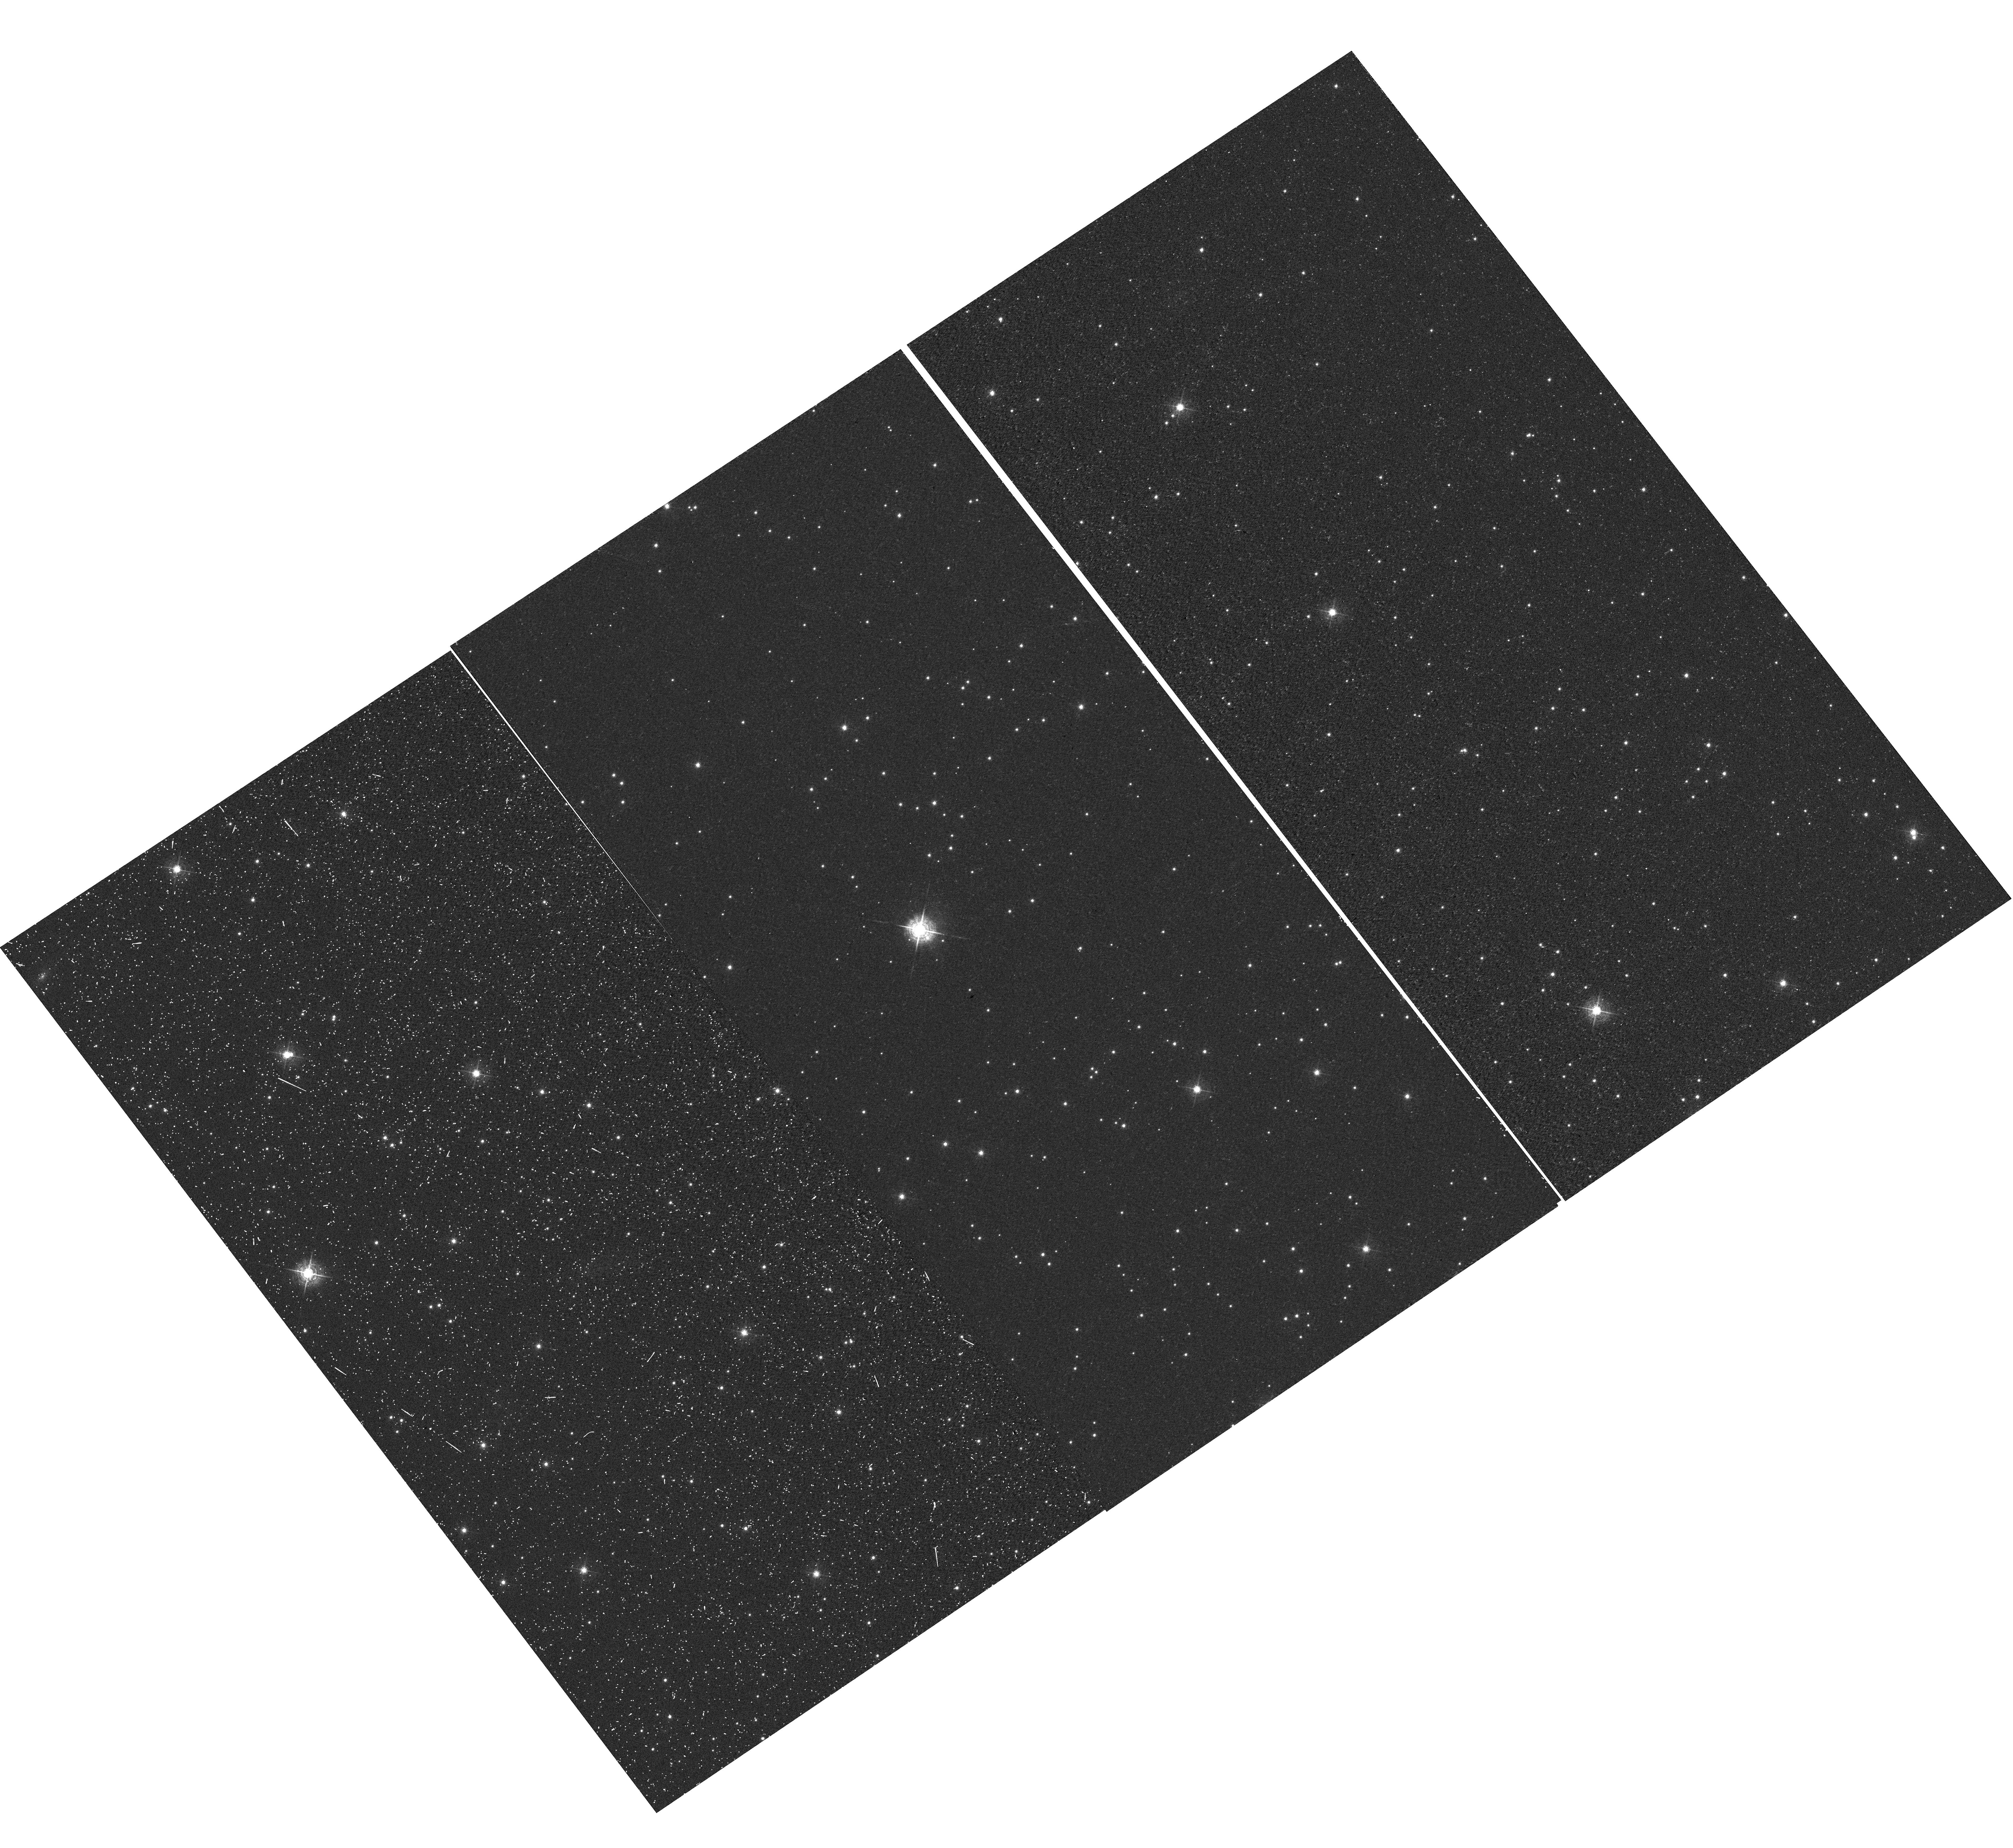
Target: NGC-6791
Instrument: WFC3/UVIS
Filter: F502N
Exposure: 15 min
Observation ID: hst_12692_01_wfc3_uvis_f502n_ibwb01

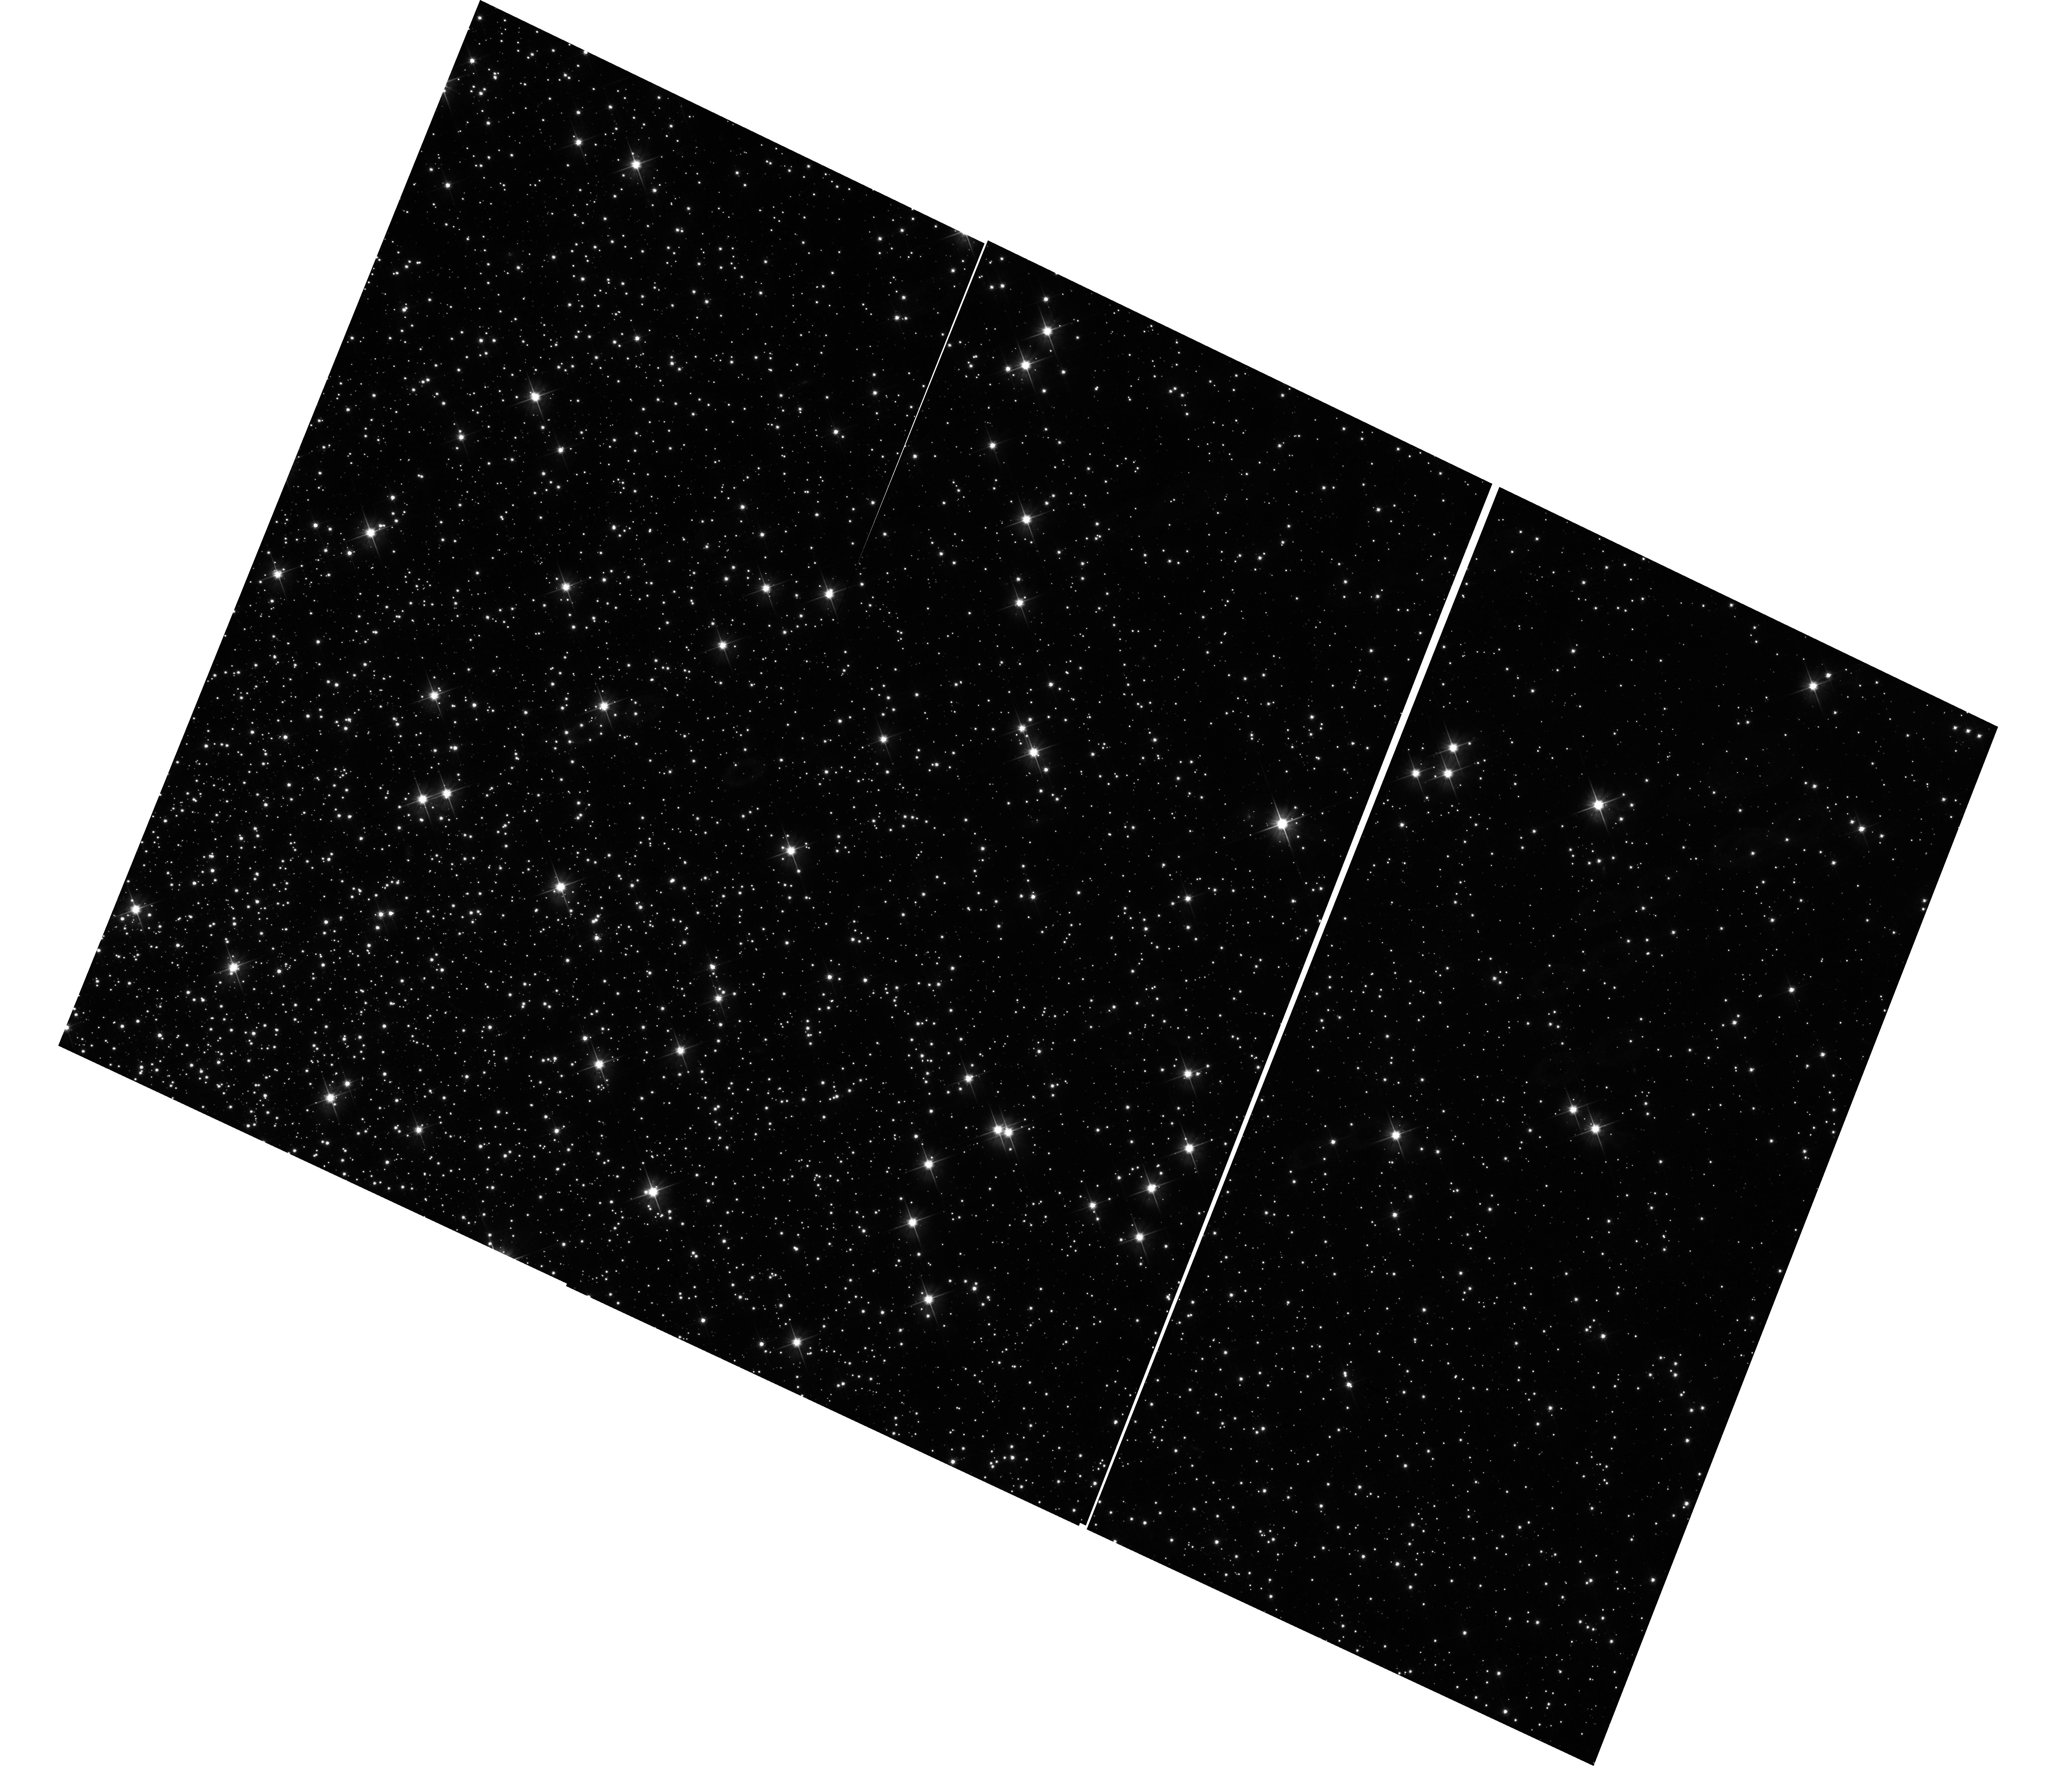
Target: NGC-104
Instrument: WFC3/UVIS
Filter: F606W
Exposure: 13 min
Observation ID: hst_12692_02_wfc3_uvis_f606w_ibwb02

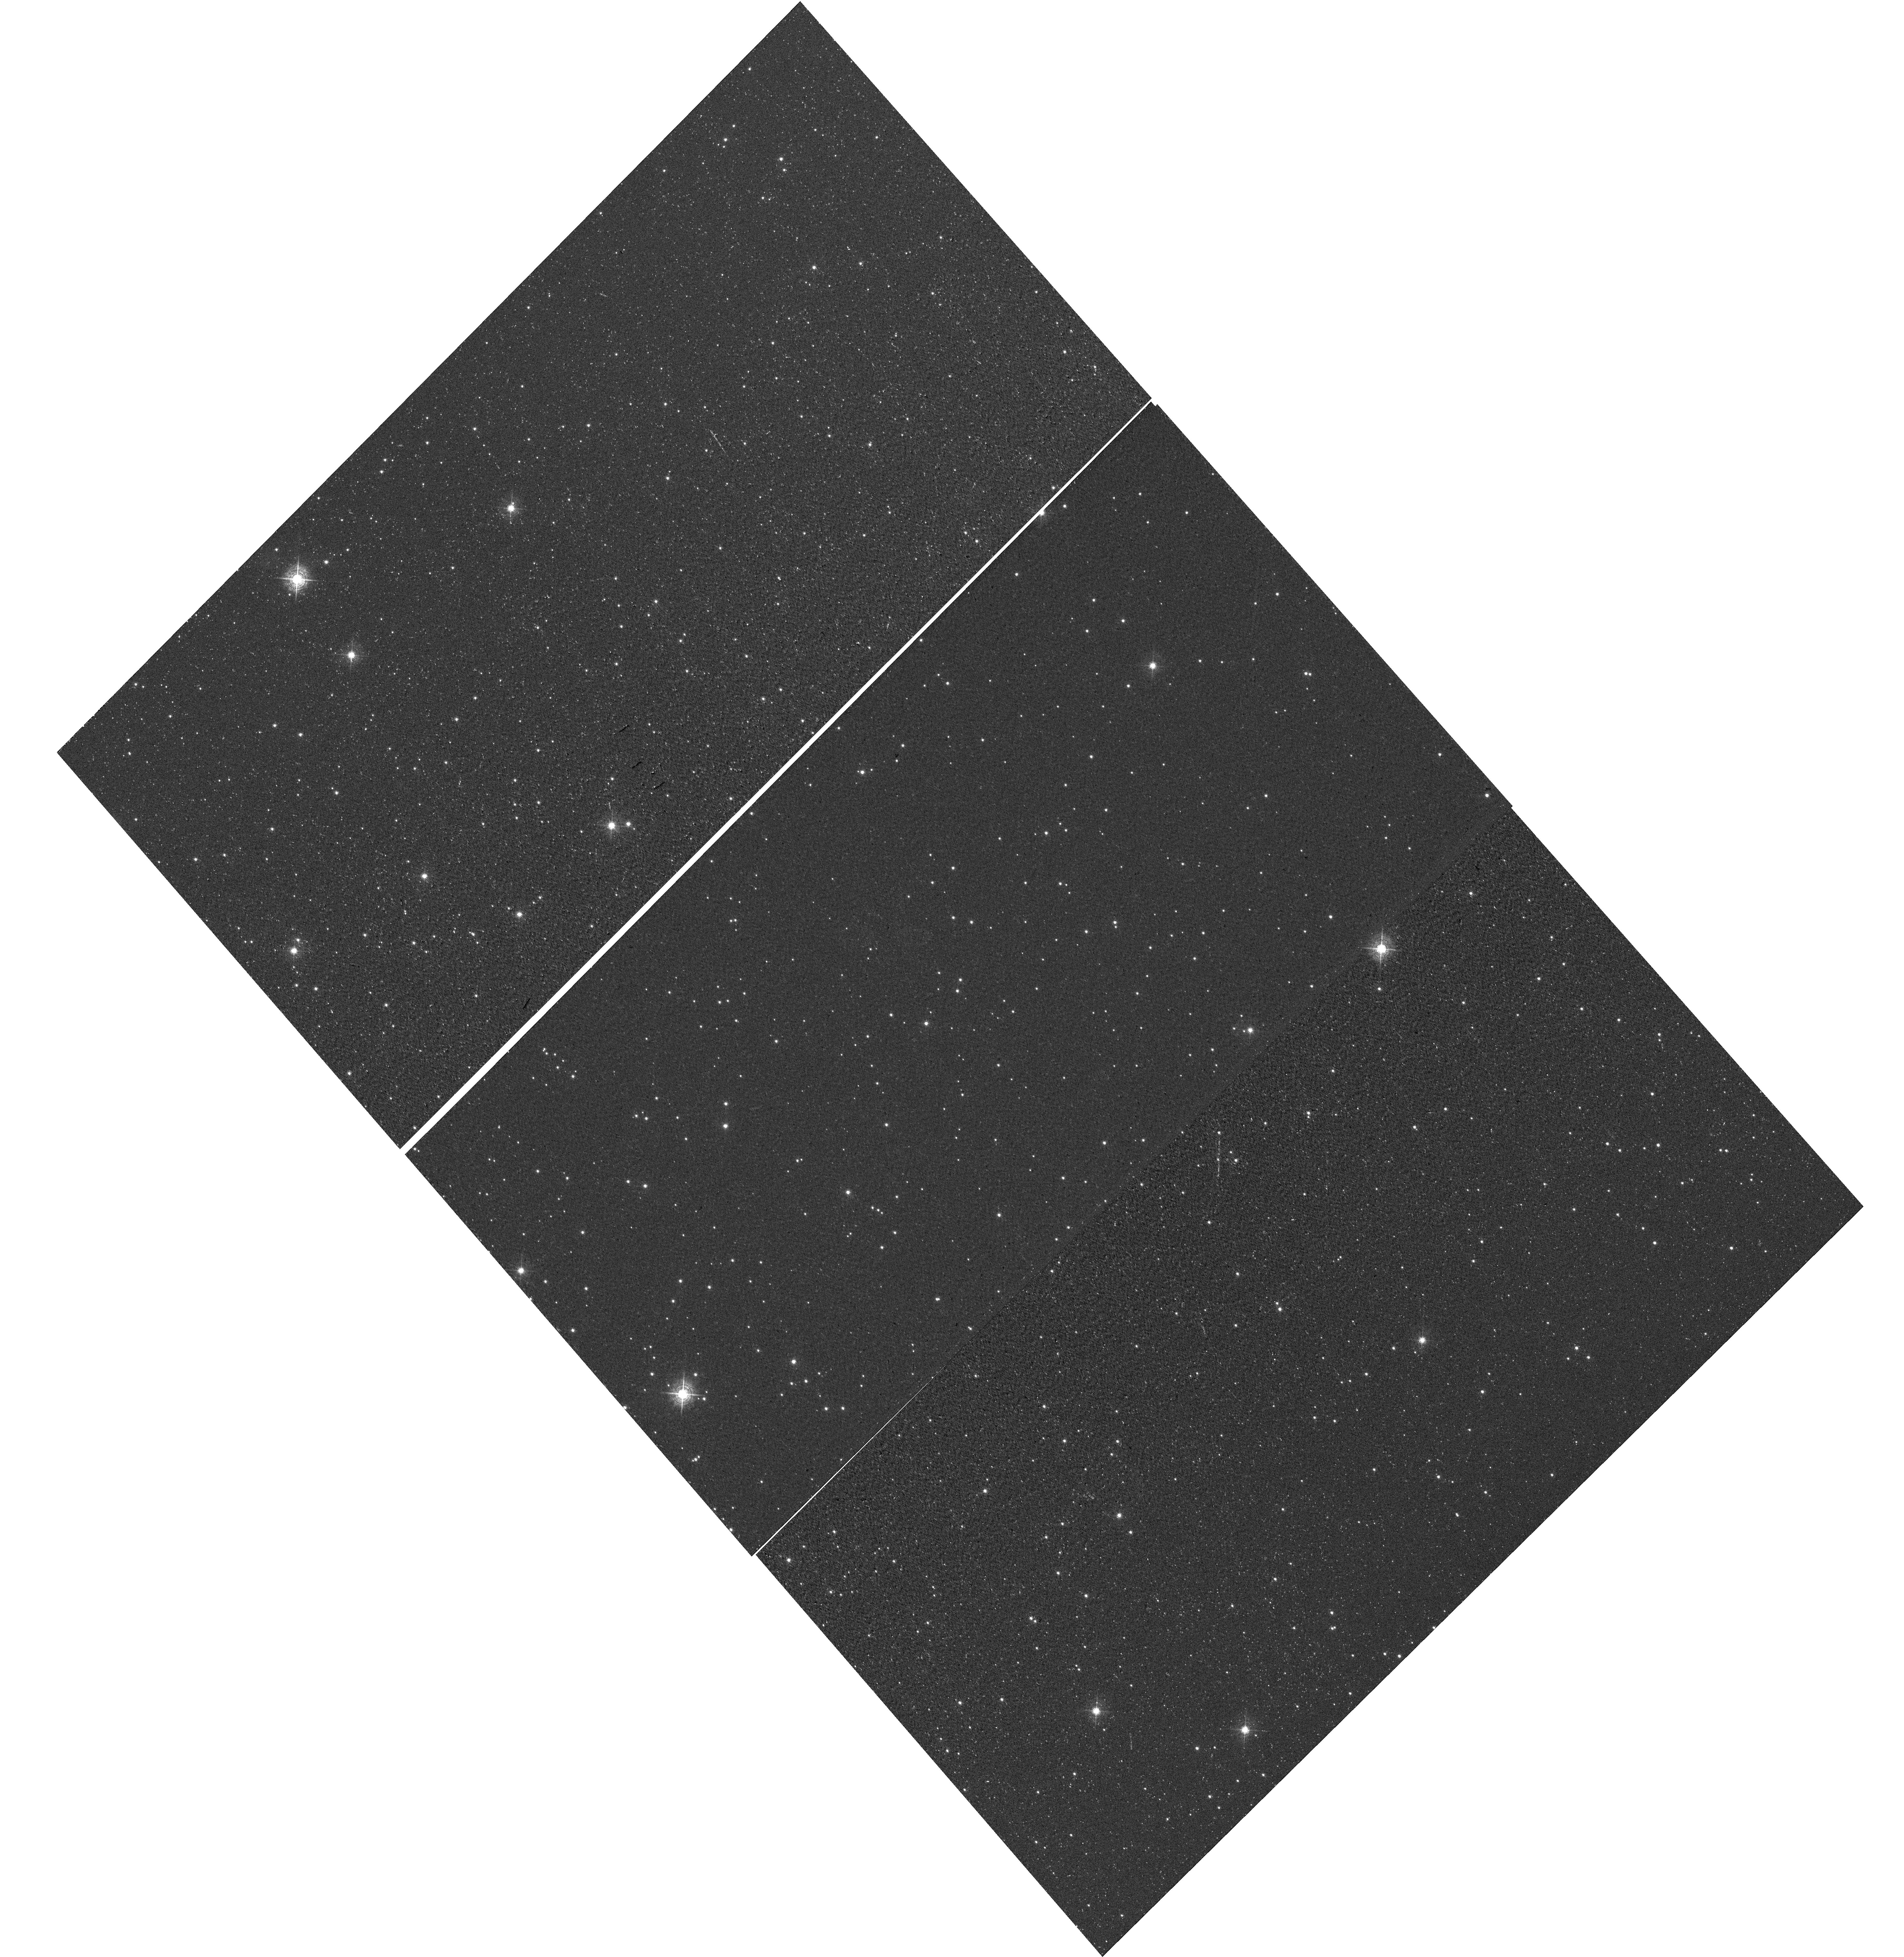
Target: NGC-104-CAL2
Instrument: WFC3/UVIS
Filter: F502N
Exposure: 13 min
Observation ID: hst_12692_06_wfc3_uvis_f502n_ibwb06

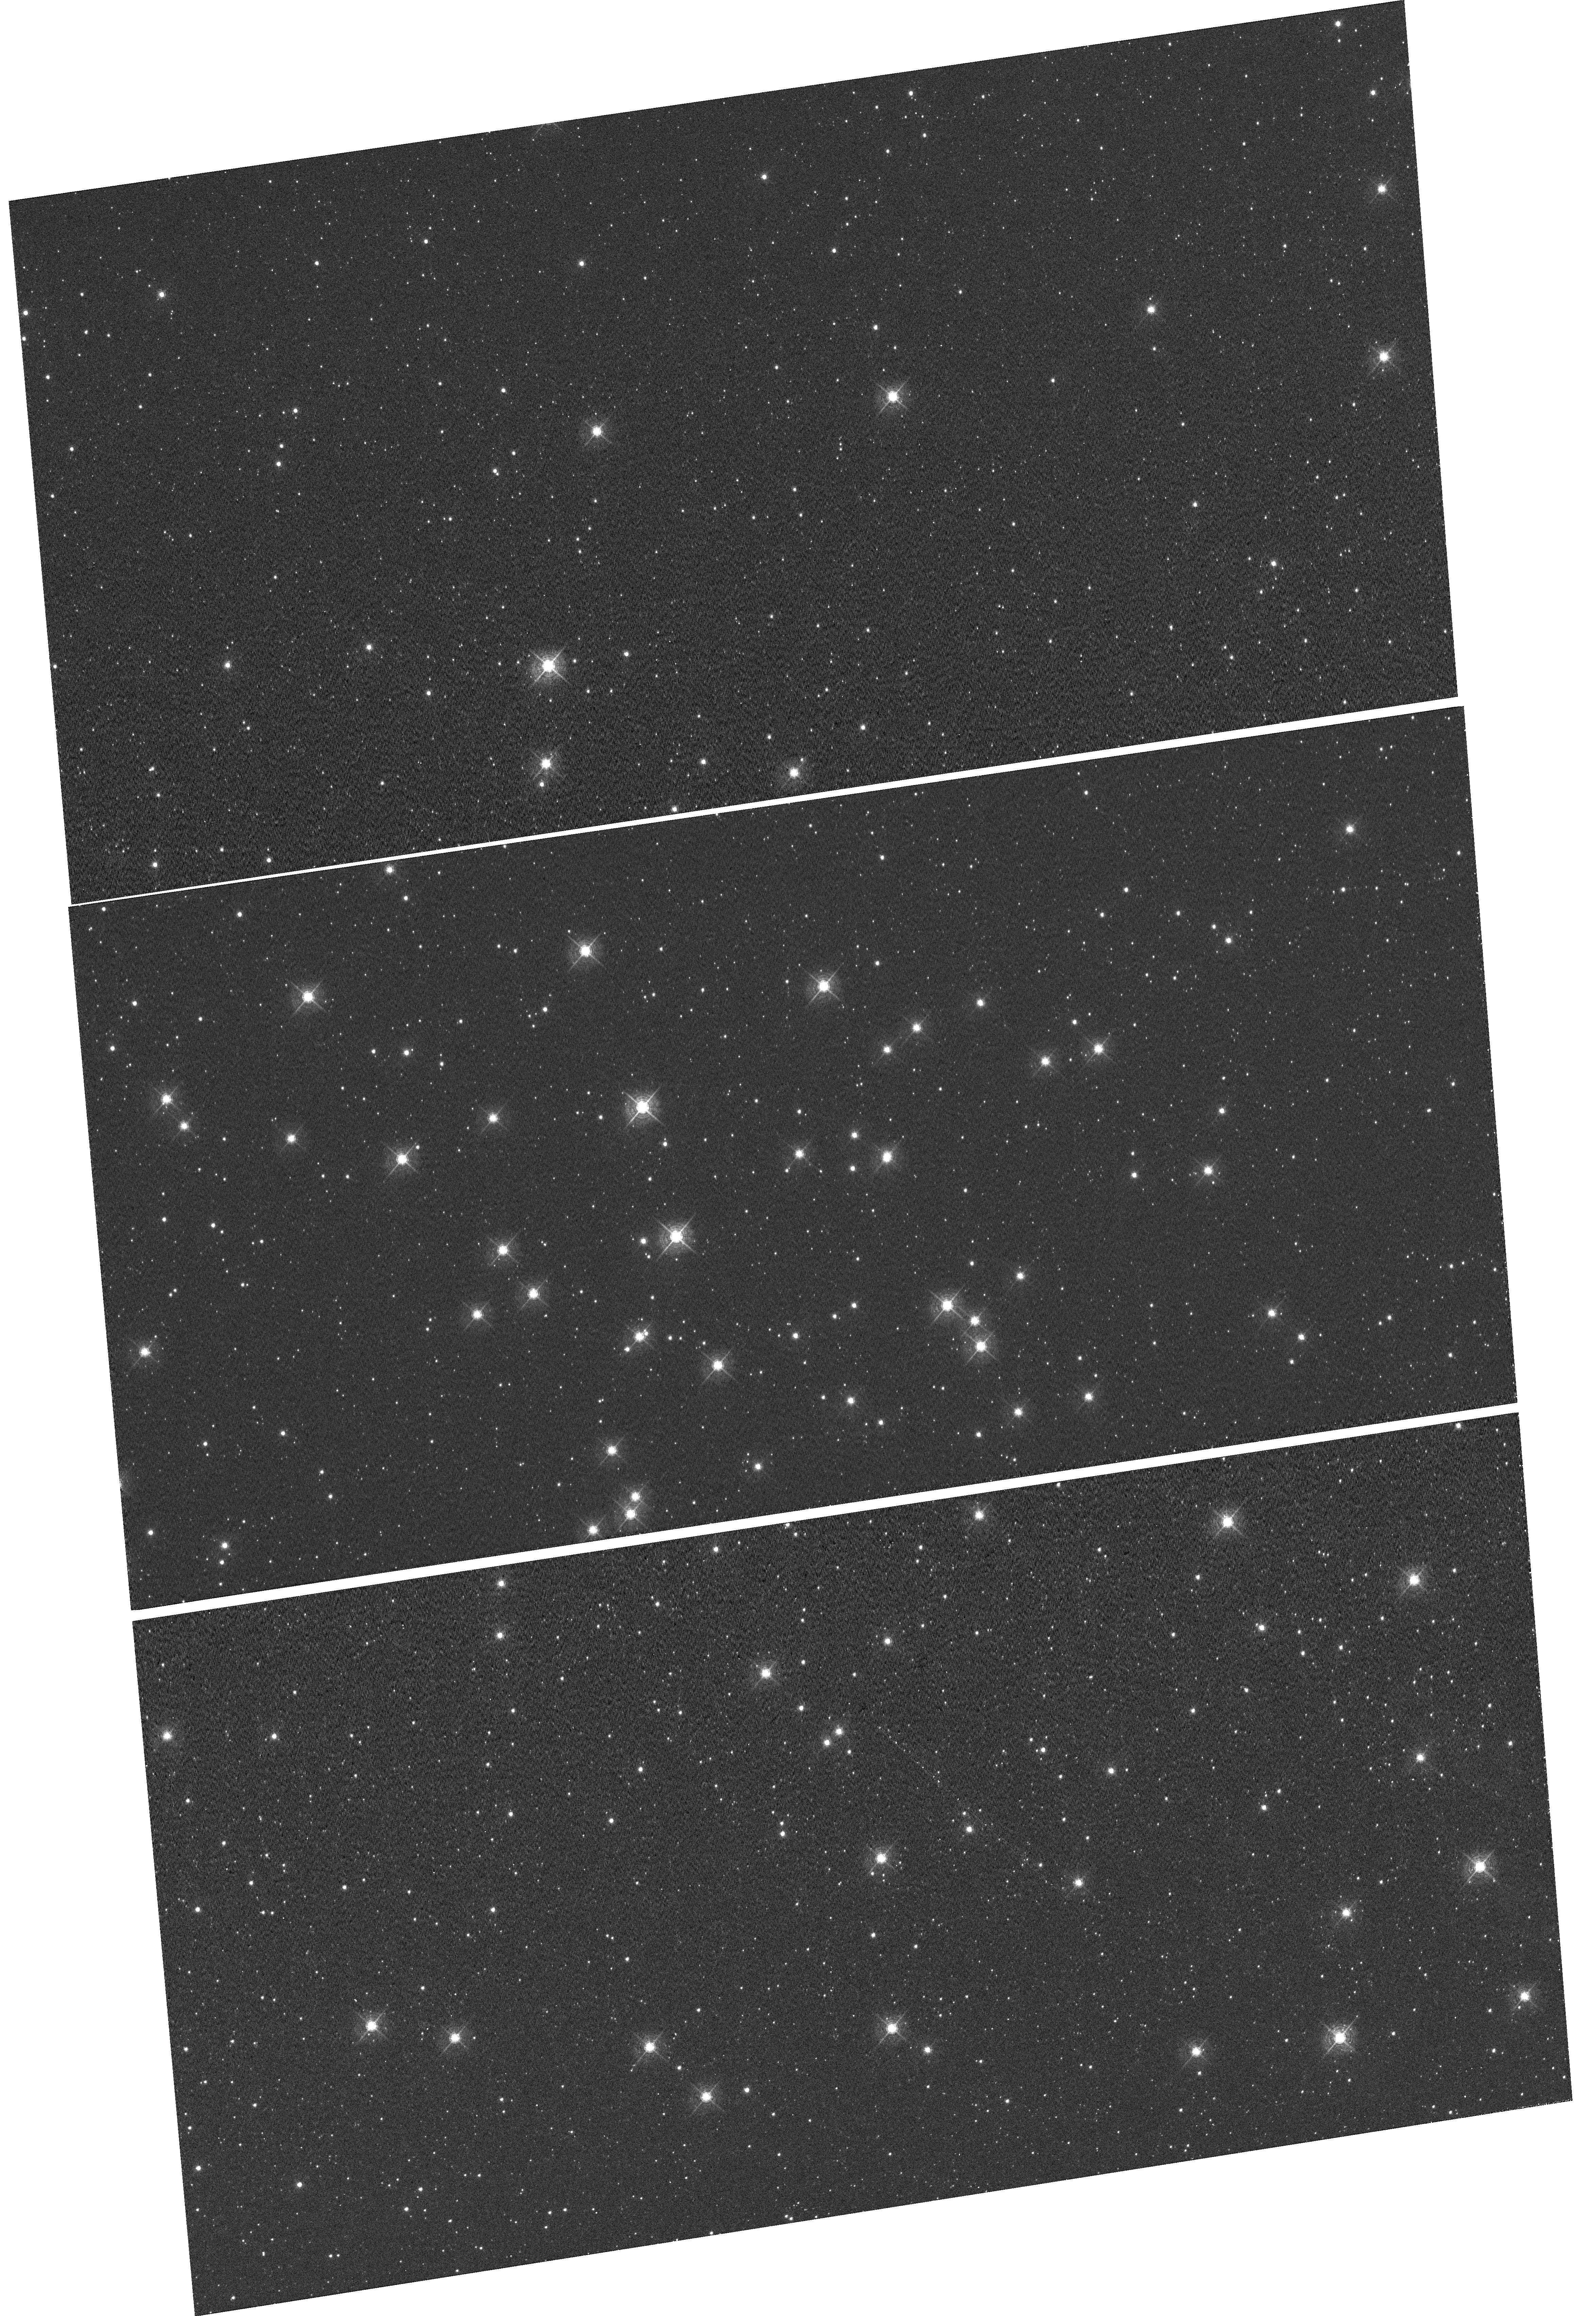
Target: NGC-6583
Instrument: WFC3/UVIS
Filter: F502N
Exposure: 25 min
Observation ID: hst_12692_11_wfc3_uvis_f502n_ibwb11

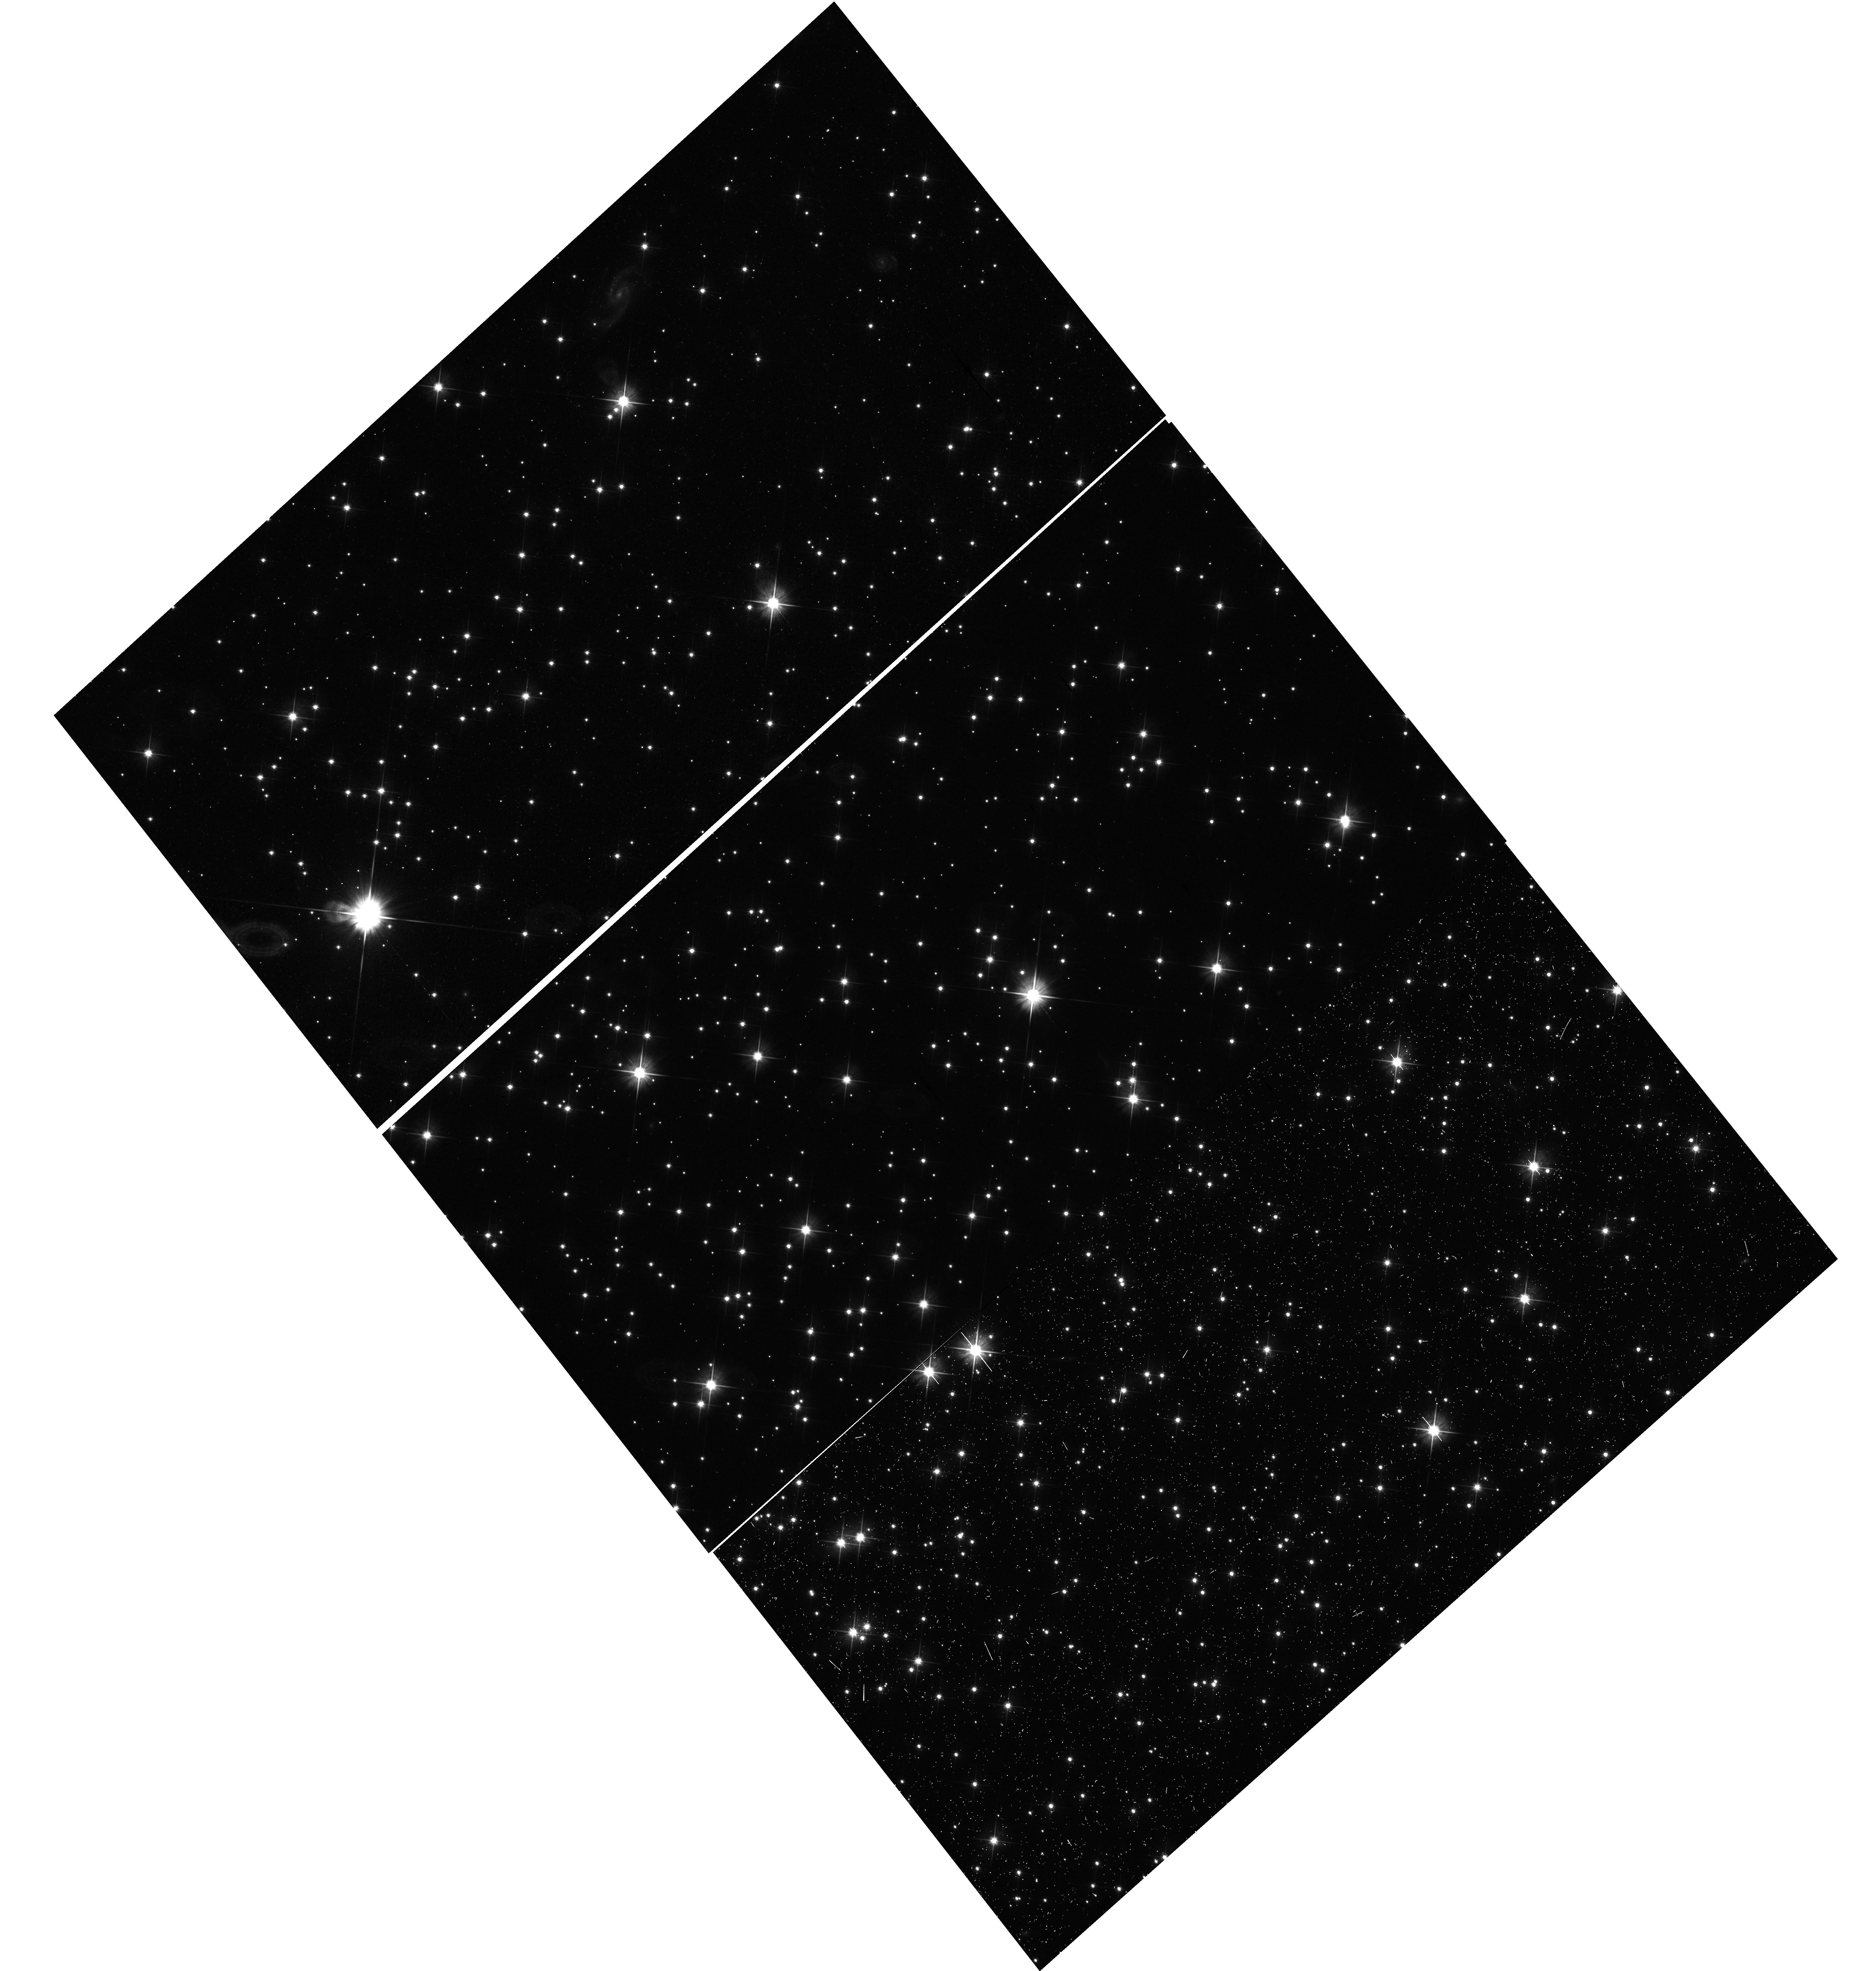
Target: NGC-6791
Instrument: WFC3/UVIS
Filter: F606W
Exposure: 12 min
Observation ID: hst_12692_07_wfc3_uvis_f606w_ibwb07

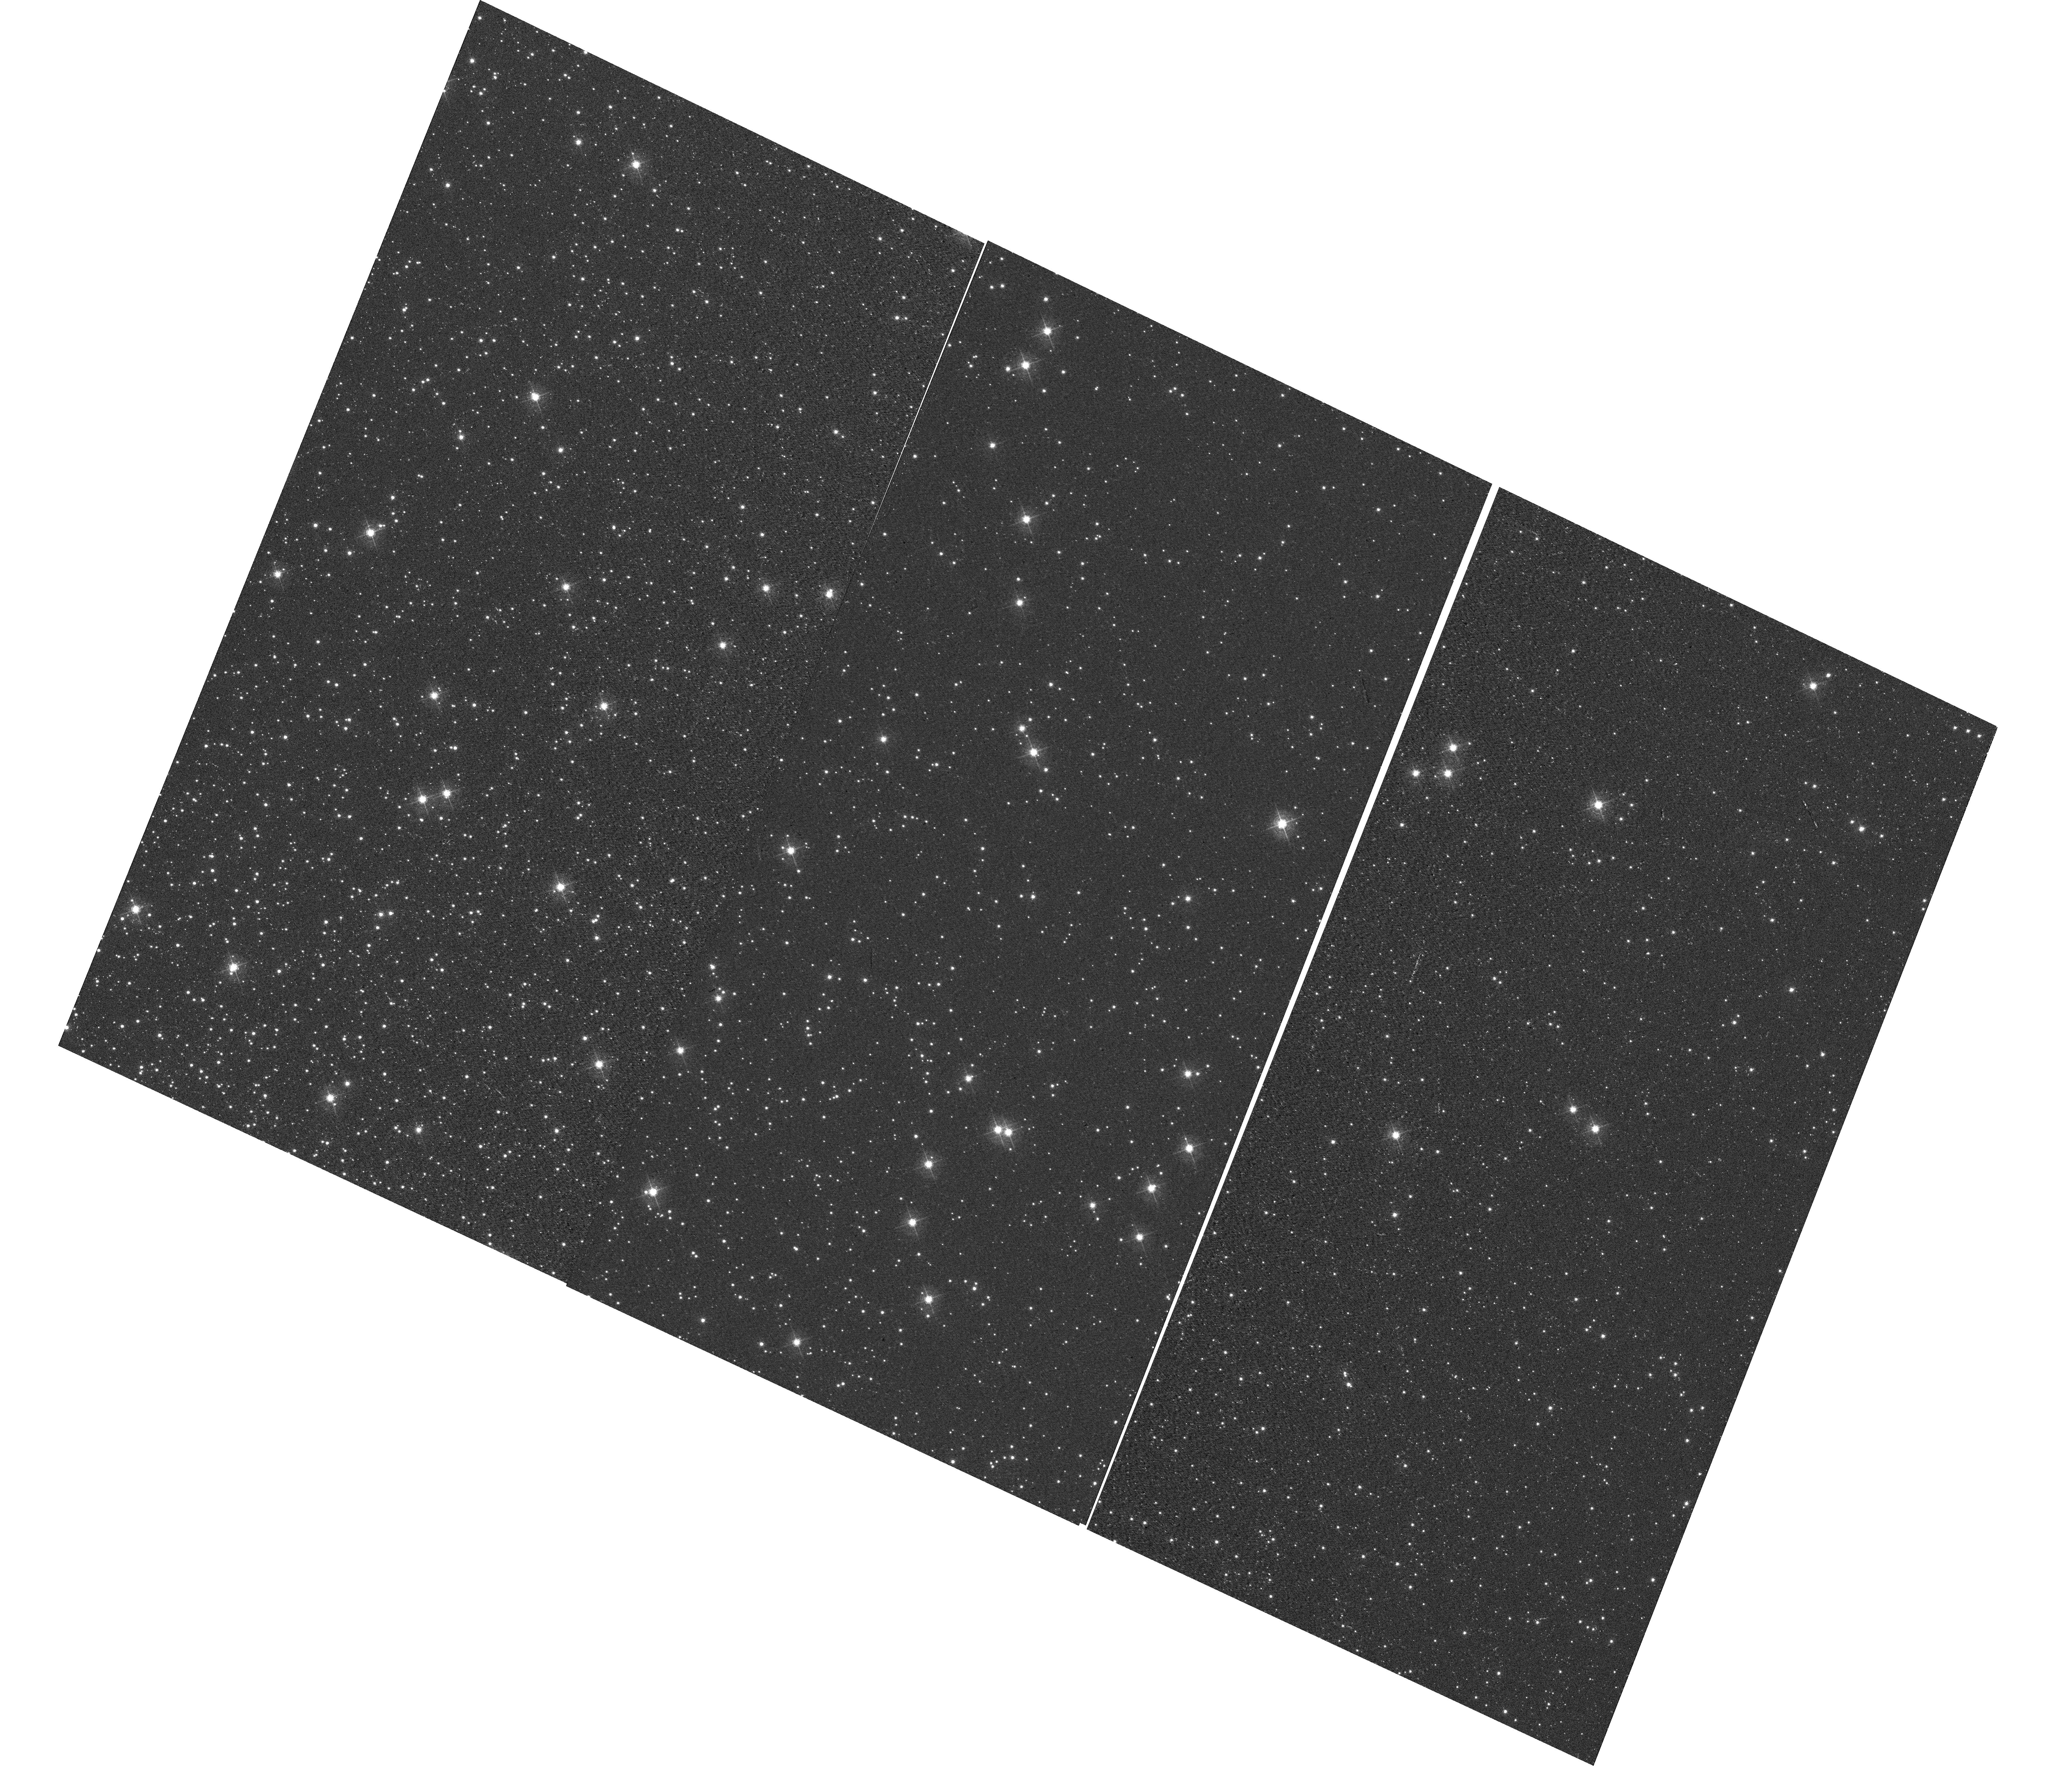
Target: NGC-104
Instrument: WFC3/UVIS
Filter: F502N
Exposure: 13 min
Observation ID: hst_12692_02_wfc3_uvis_f502n_ibwb02

UVIS CTE Monitor: Star Clusters (PI: Noeske, Kai G.)

This program extends the Cycle 17 and 18 external CTE calibration (CAL/WFC3 IDs 11924, 12379) program for WFC3/UVIS over Cycle 19. Targets are (i) the sparse cluster NGC 6791 observed in Cycle 17, to continue a consistent set of observations that allows to isolate the time evolution of the CTE, and (ii) two denser fields in 47 Tuc (NGC 104). The latter will provide data to measure the dependence of the CTE on field crowding. It will also provide a consistent comparison between the CTE evolution of WFC3/UVIS and that of ACS/WFC at the same time into the flight (3 years), because ACS/WFC CTE data were based on 47 Tuc observations. Additional observations of 47 Tuc over a range of sky backgrounds will provide a wide range of background levels to measure the background dependence of the UVIS CTE. Goals are (i) the continued monitoring of the time evolution of the WFC3/UVIS CTE, (ii) establishing the detector X, Y dependence of the CTE, (iii) CTE dependence on the source flux and the background level and (iv) an improved CTE correction model based on these measurements. These goals include CTE effects on both photometry and astrometry.